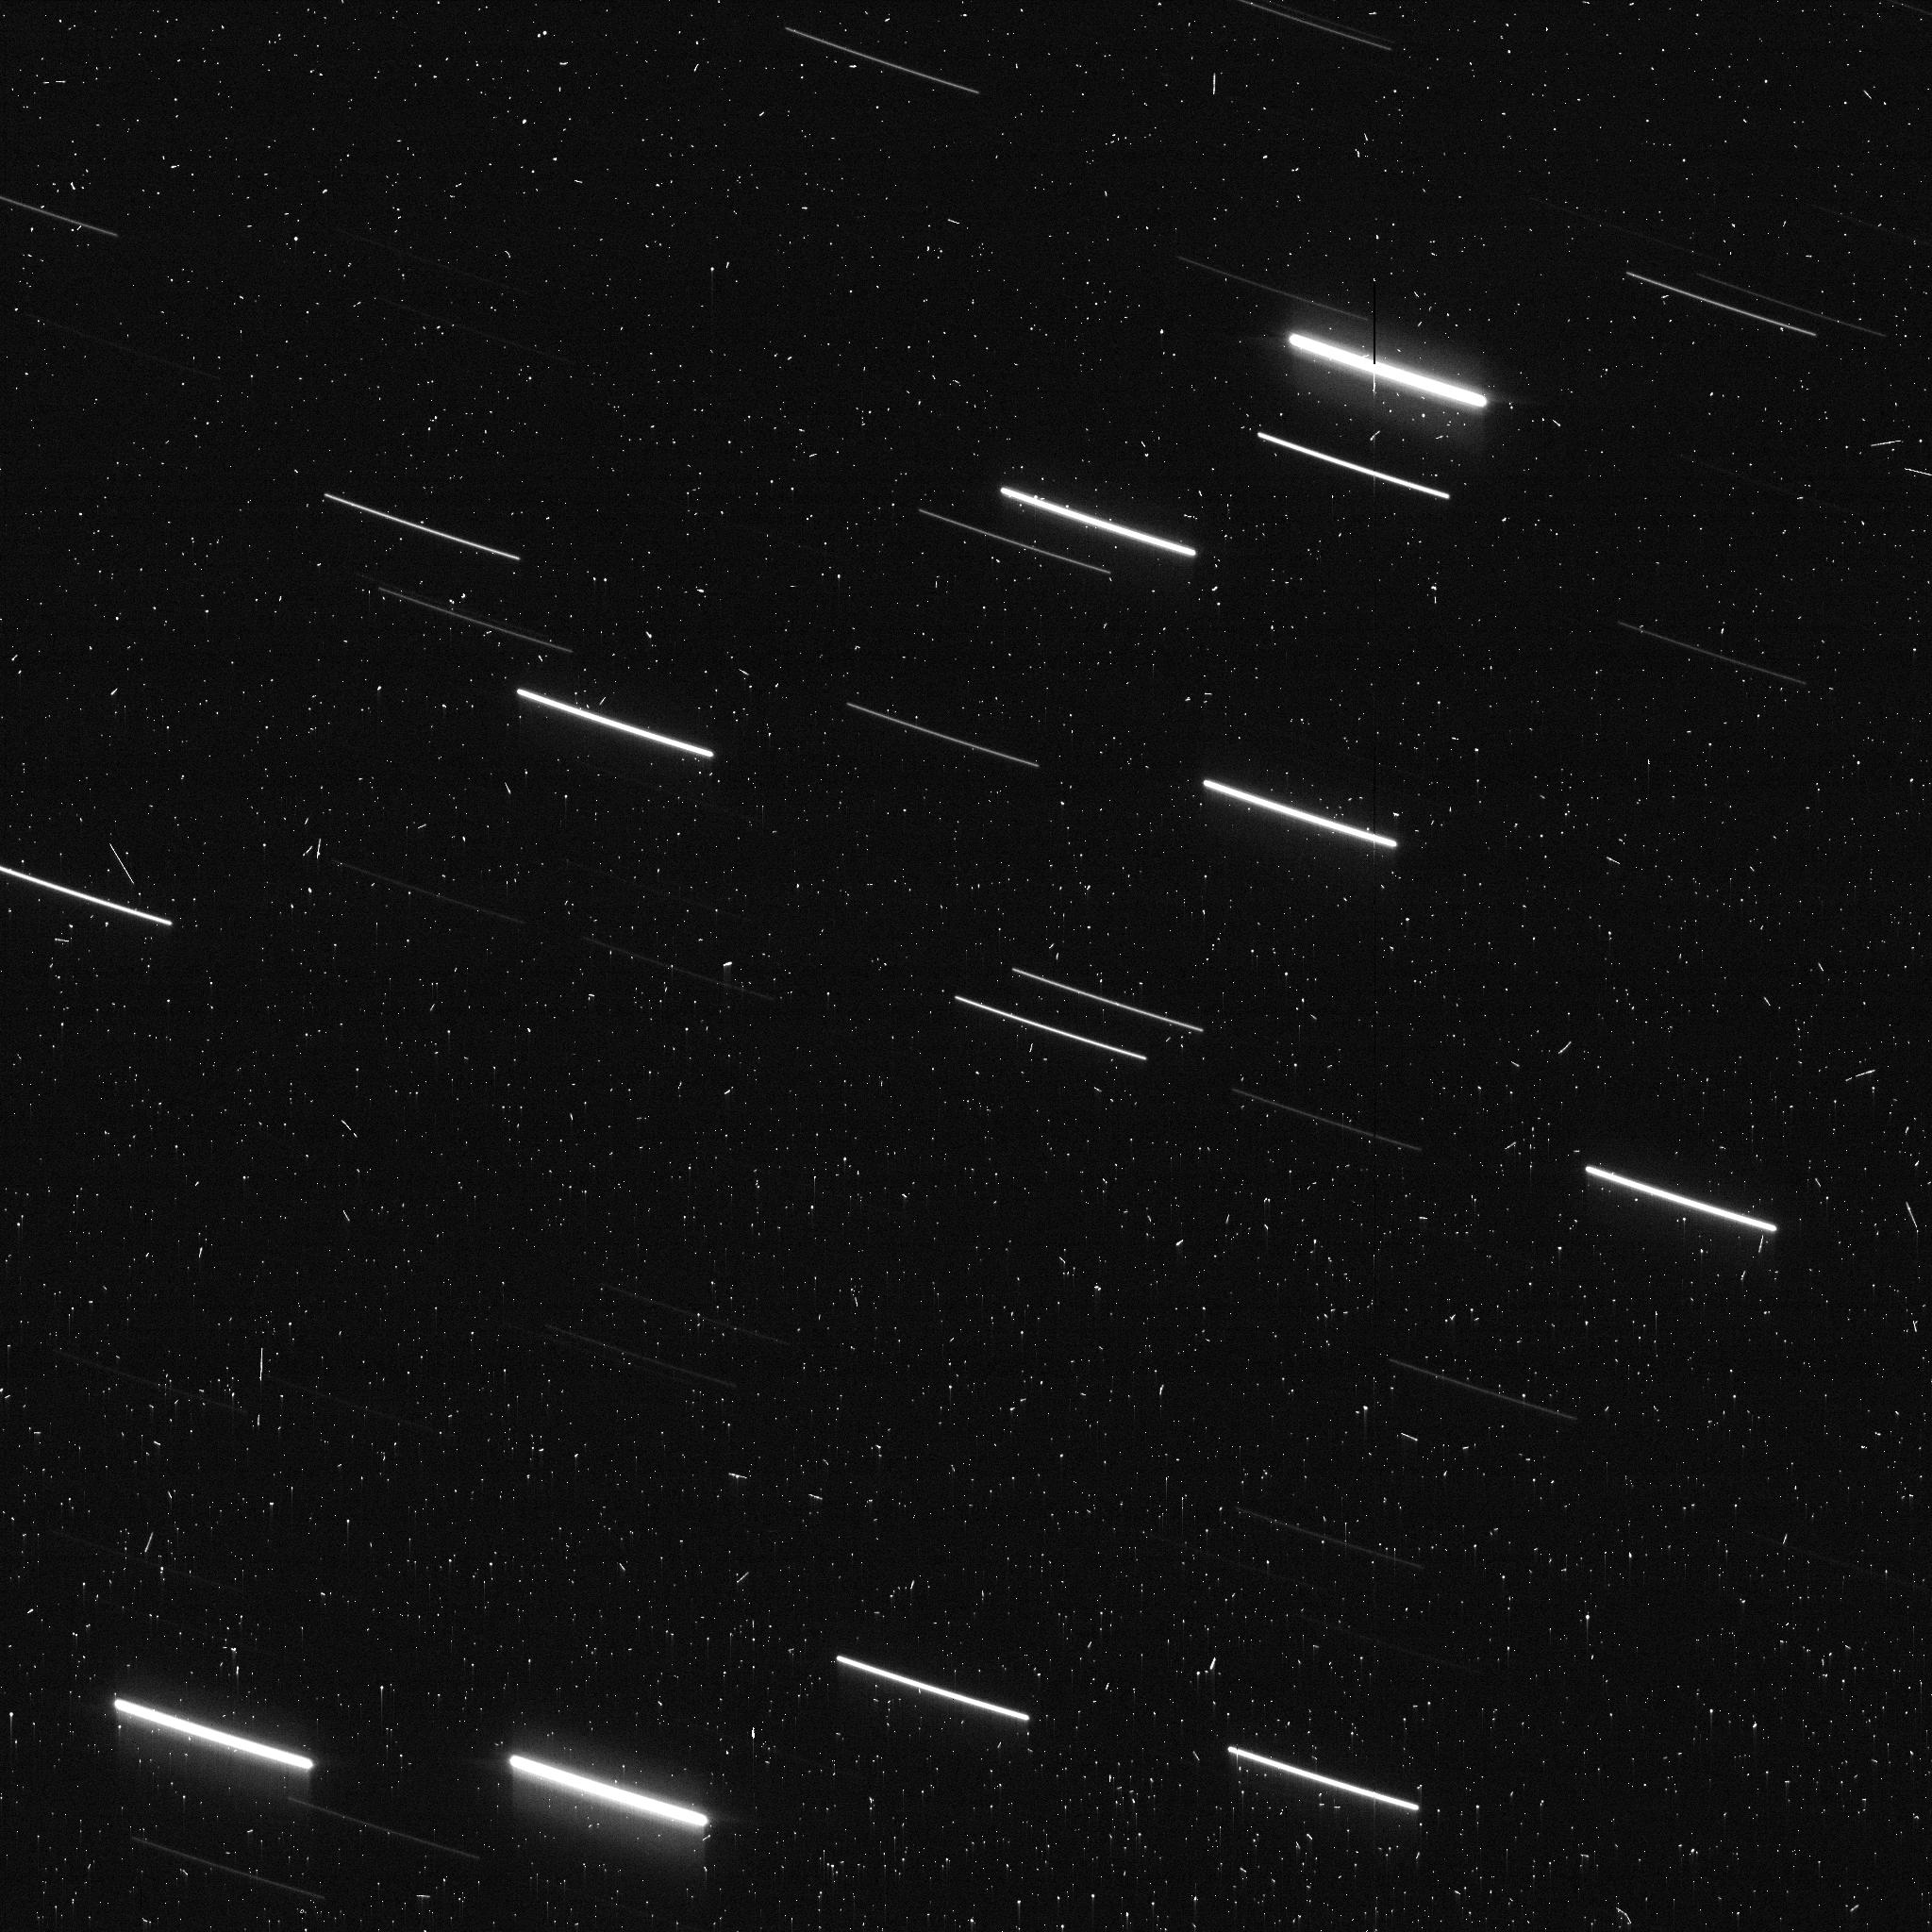
Target: 96P-FIELD2
Instrument: ACS/WFC
Filter: F606W
Exposure: 6 min
Observation ID: jf3w02wbq

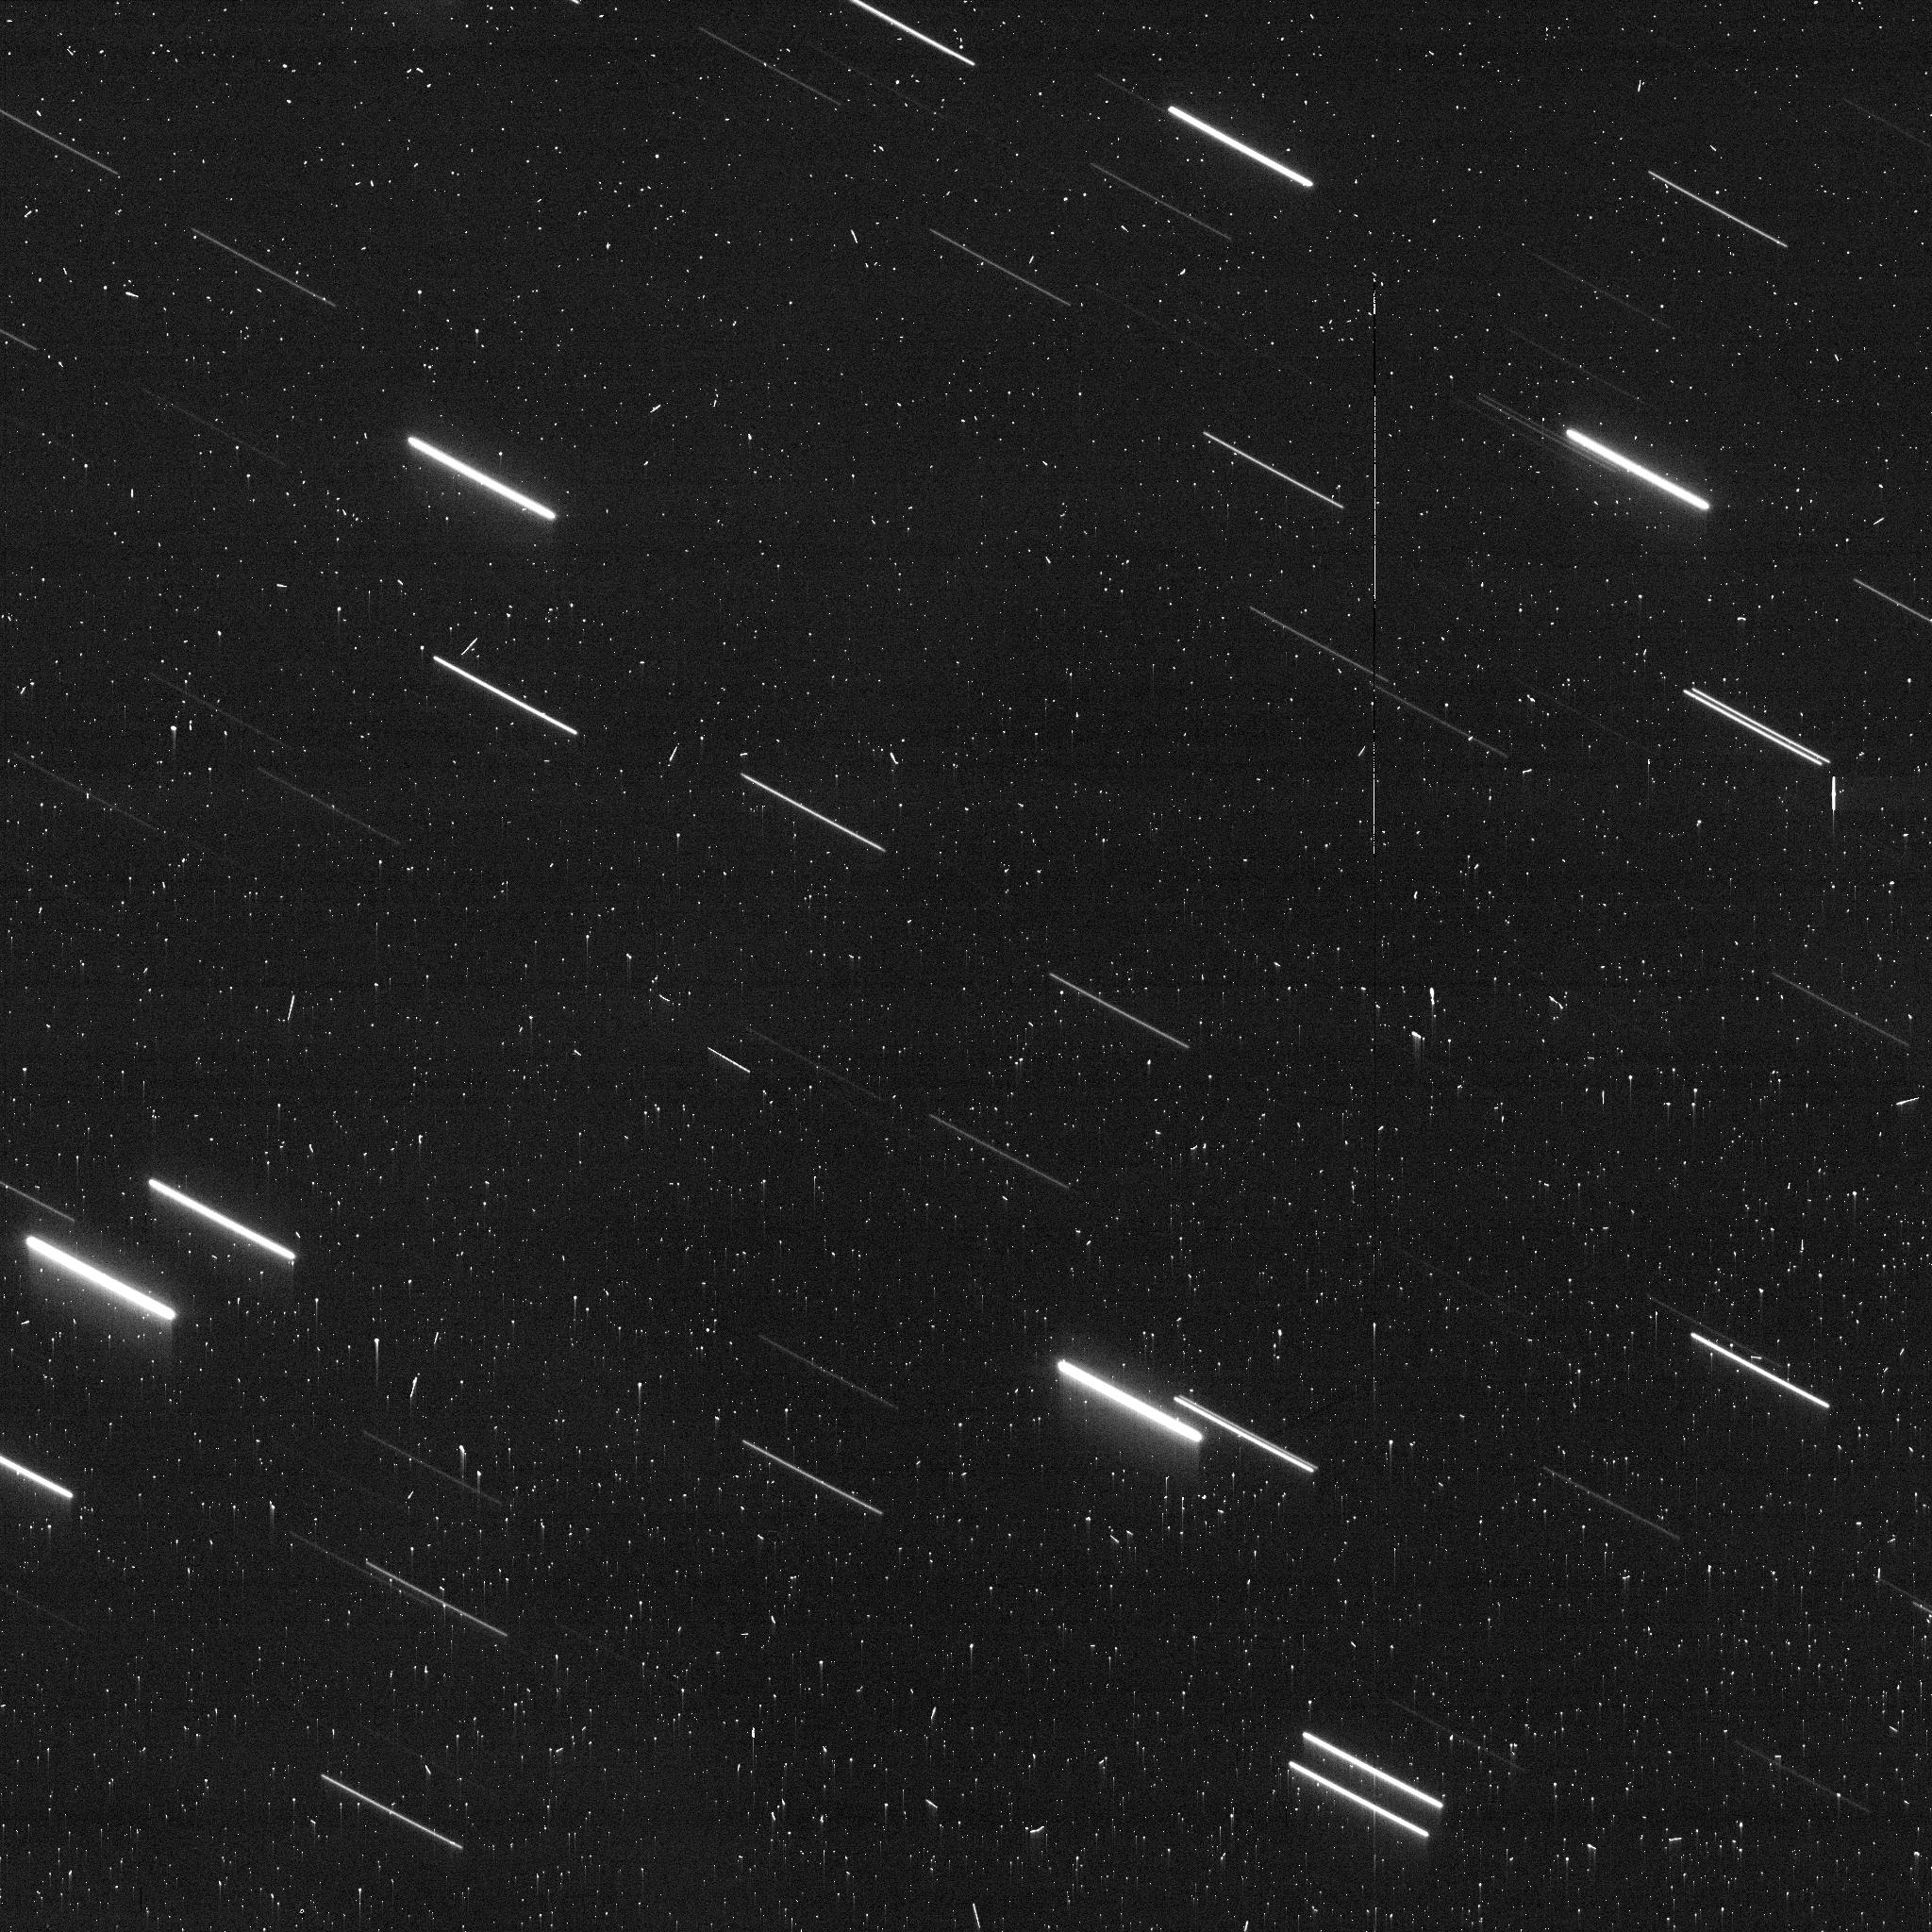
Target: 96P-FIELD5
Instrument: ACS/WFC
Filter: F606W
Exposure: 5 min
Observation ID: jf3w05wjq

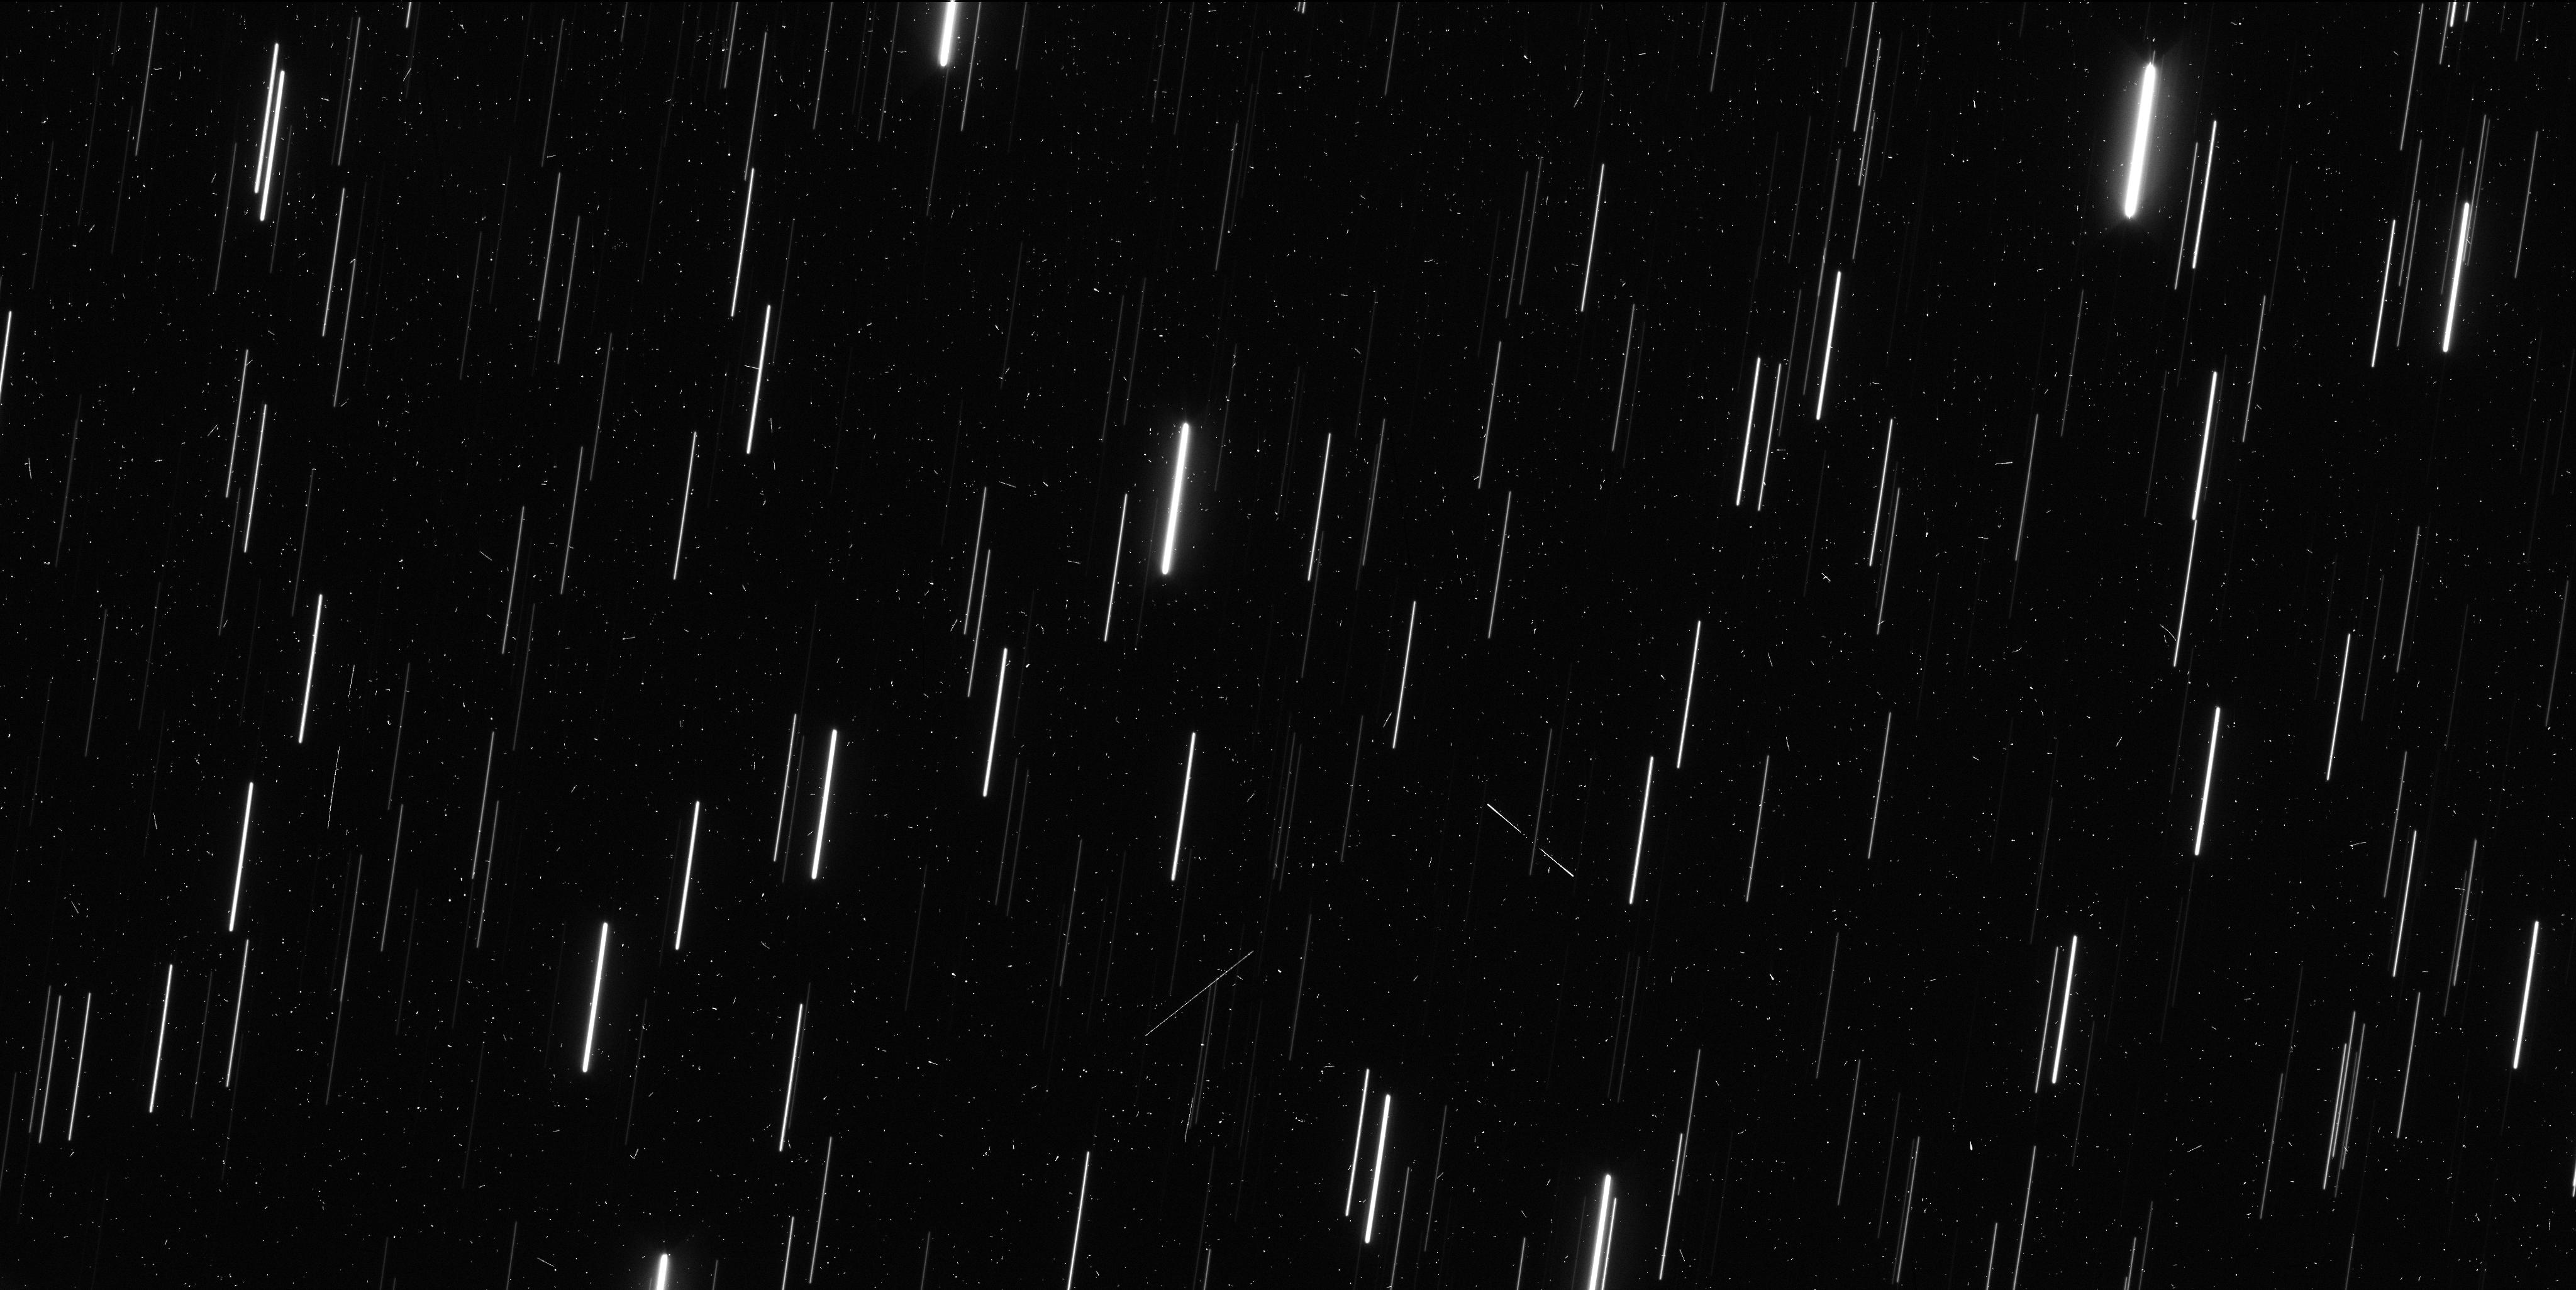
Target: 96P-FIELD4
Instrument: WFC3/UVIS
Filter: F350LP
Exposure: 6 min
Observation ID: if3w04mxq

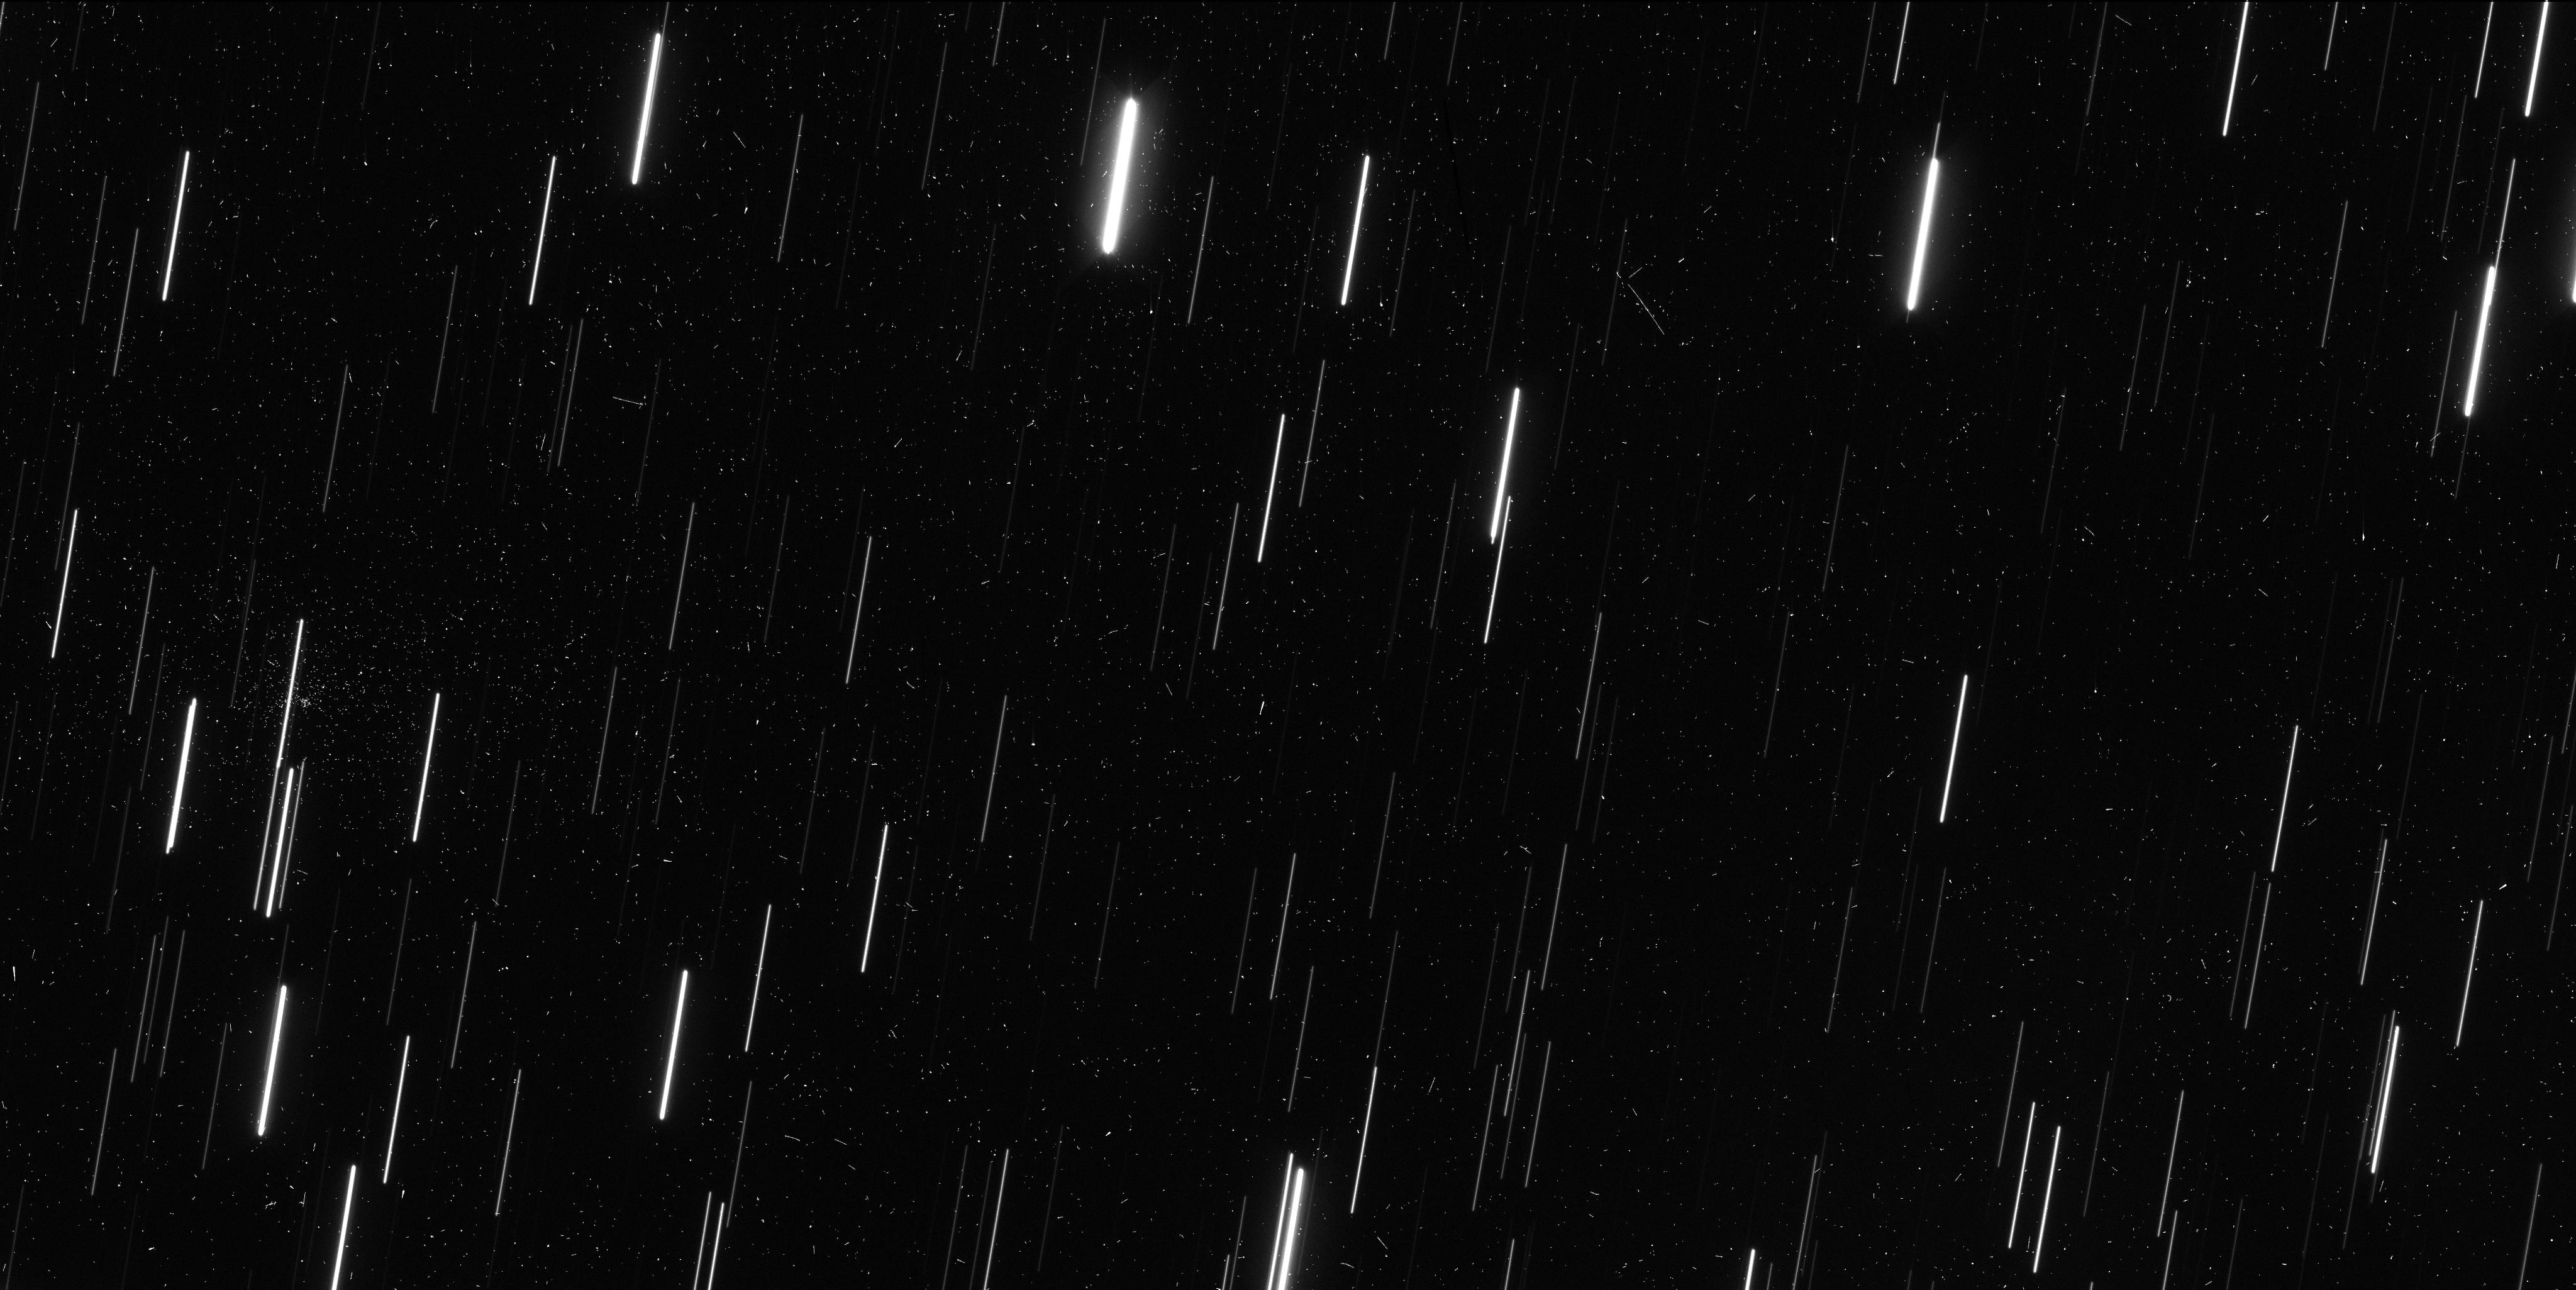
Target: 96P-FIELD3
Instrument: WFC3/UVIS
Filter: F350LP
Exposure: 6 min
Observation ID: if3w03maq

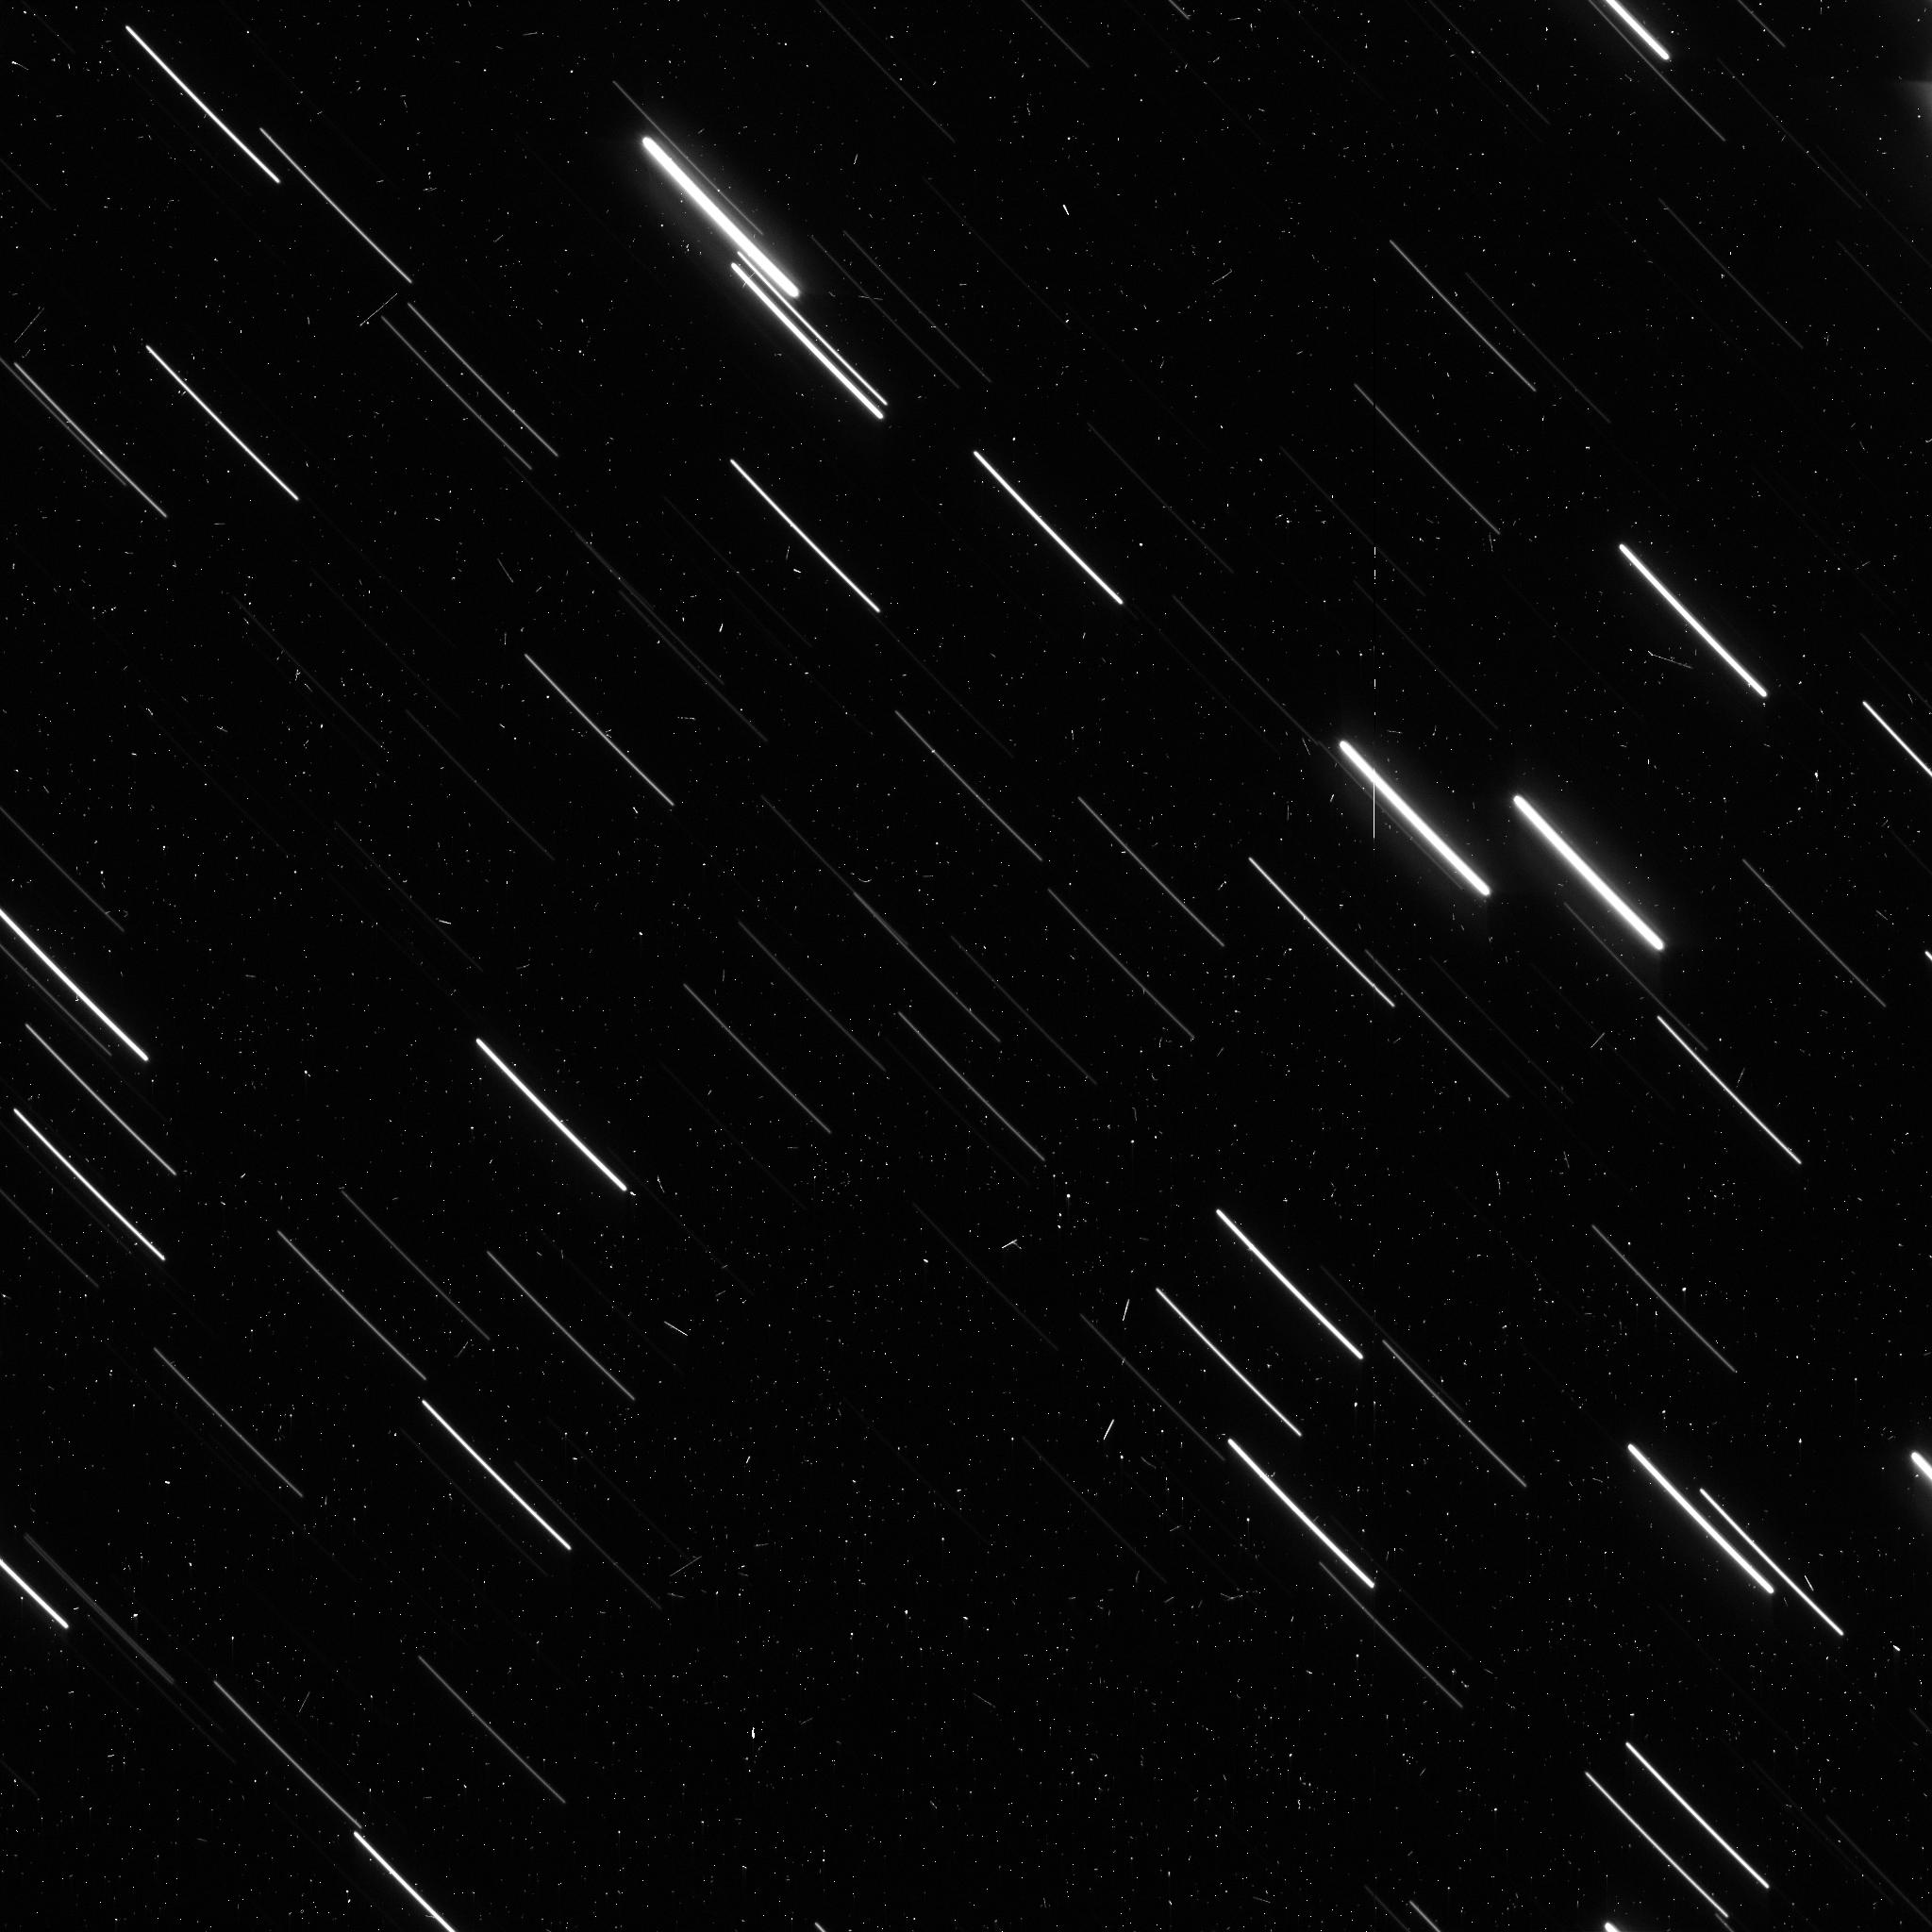
Target: 96P-FIELD7
Instrument: ACS/WFC
Filter: F606W
Exposure: 6 min
Observation ID: jf3w07lzq

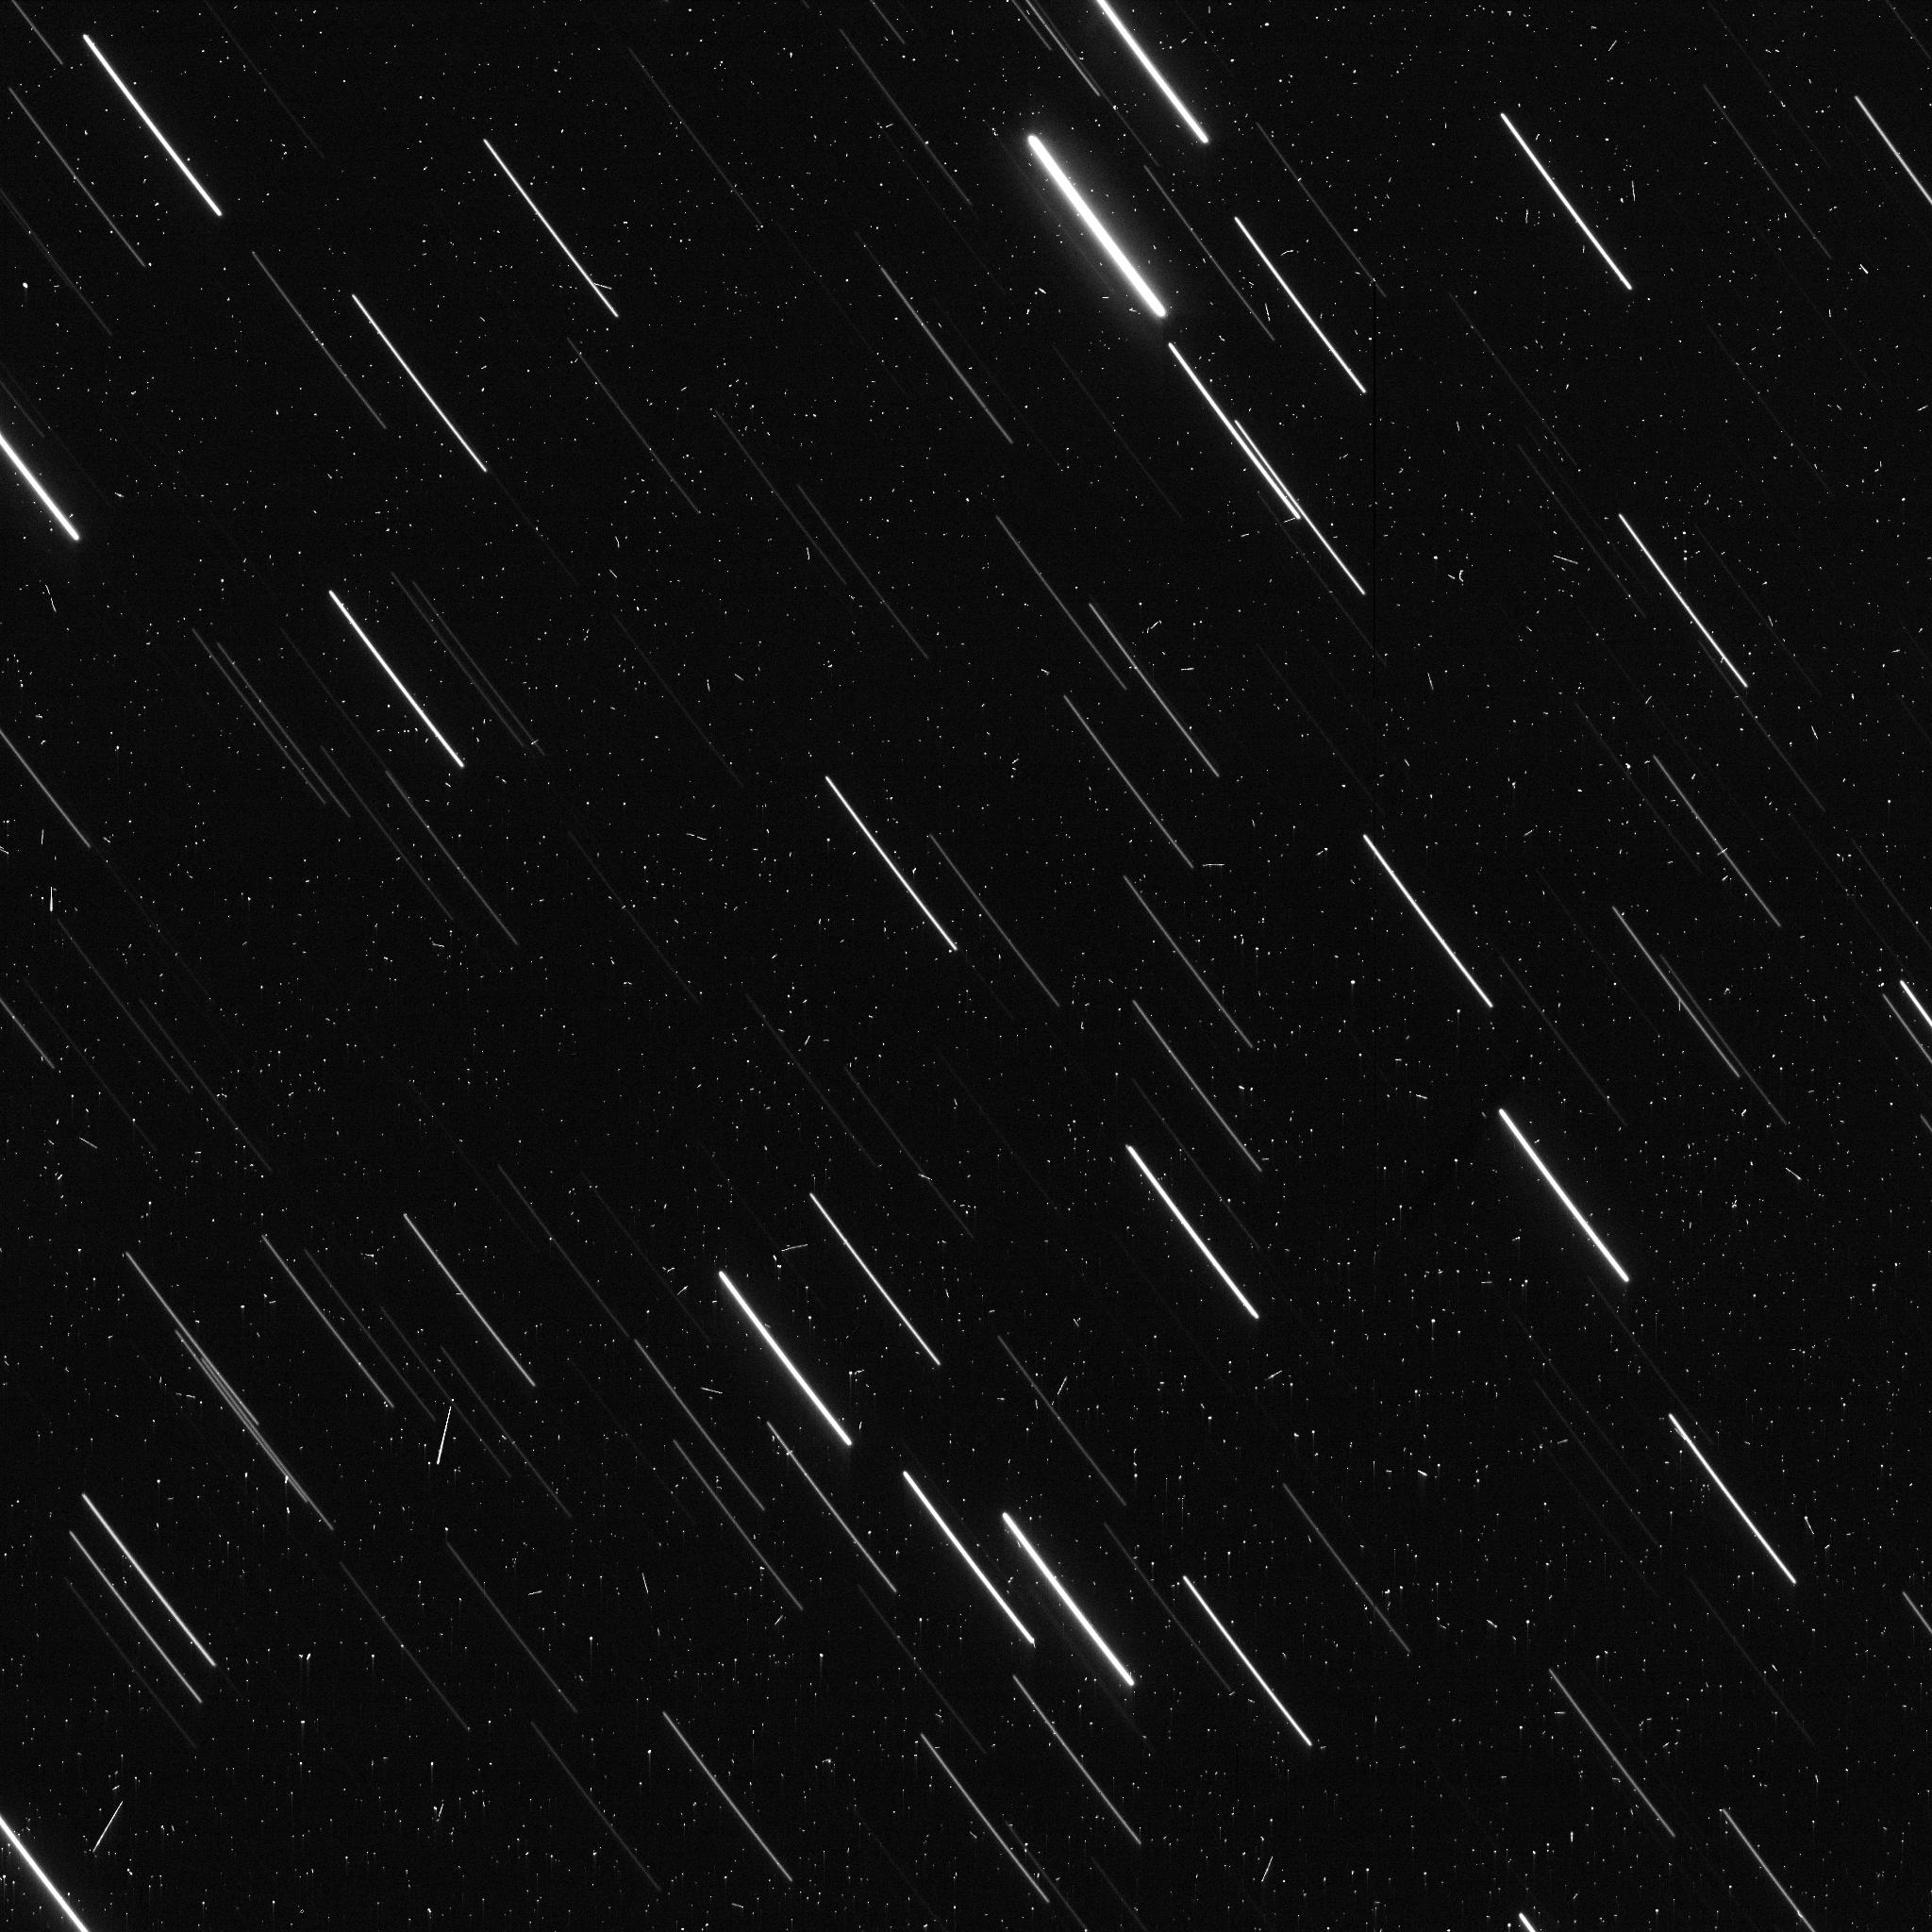
Target: 96P-FIELD6
Instrument: ACS/WFC
Filter: F606W
Exposure: 6 min
Observation ID: jf3w06krq

Mapping the Debris of Comet 96P/Machholz (PI: Zhang, Qicheng)

Periodic sunskirting comet 96P/Machholz is the largest surviving member of a vast fragmentation complex spanning a few dozen near-Earth objects and meteoroid streams responsible for 3 major annual meteor showers on Earth. Observations by SOHO's LASCO coronagraphs show 96P's fragmentation to be ongoing, finding the comet to be accompanied by a dense trail of fragments/debris during its 2012 apparition, again one orbit later in 2017, and recently for the third time in 2023 January. However, SOHO can only see gas (largely sodium) and, to a lesser extent, dust released by the fragments, and not the actual solid bodies. This limitation hinders accurate size/mass estimates of these fragments, and indeed of any active "comet" SOHO observes, since a small but highly active fragment/comet can appear similar to a large but less active one. We propose to address this shortcoming by using HST's WFC3/UVIS to map the fragments along the debris trail while they are largely inactive away from the Sun, taking advantage of favorable geometry in late 2023 June that enables highly efficient observations. Parallel ACS/WFC observations will further enhance sensitivity to potential new fragments unseen by SOHO. The results will provide a translation between physical size and SOHO-observed activity to constrain the physical properties of these and the many similar cometary fragments seen by SOHO, and enable quantitative evaluation of the ongoing formation/evolution of 96P's fragmentation complex.